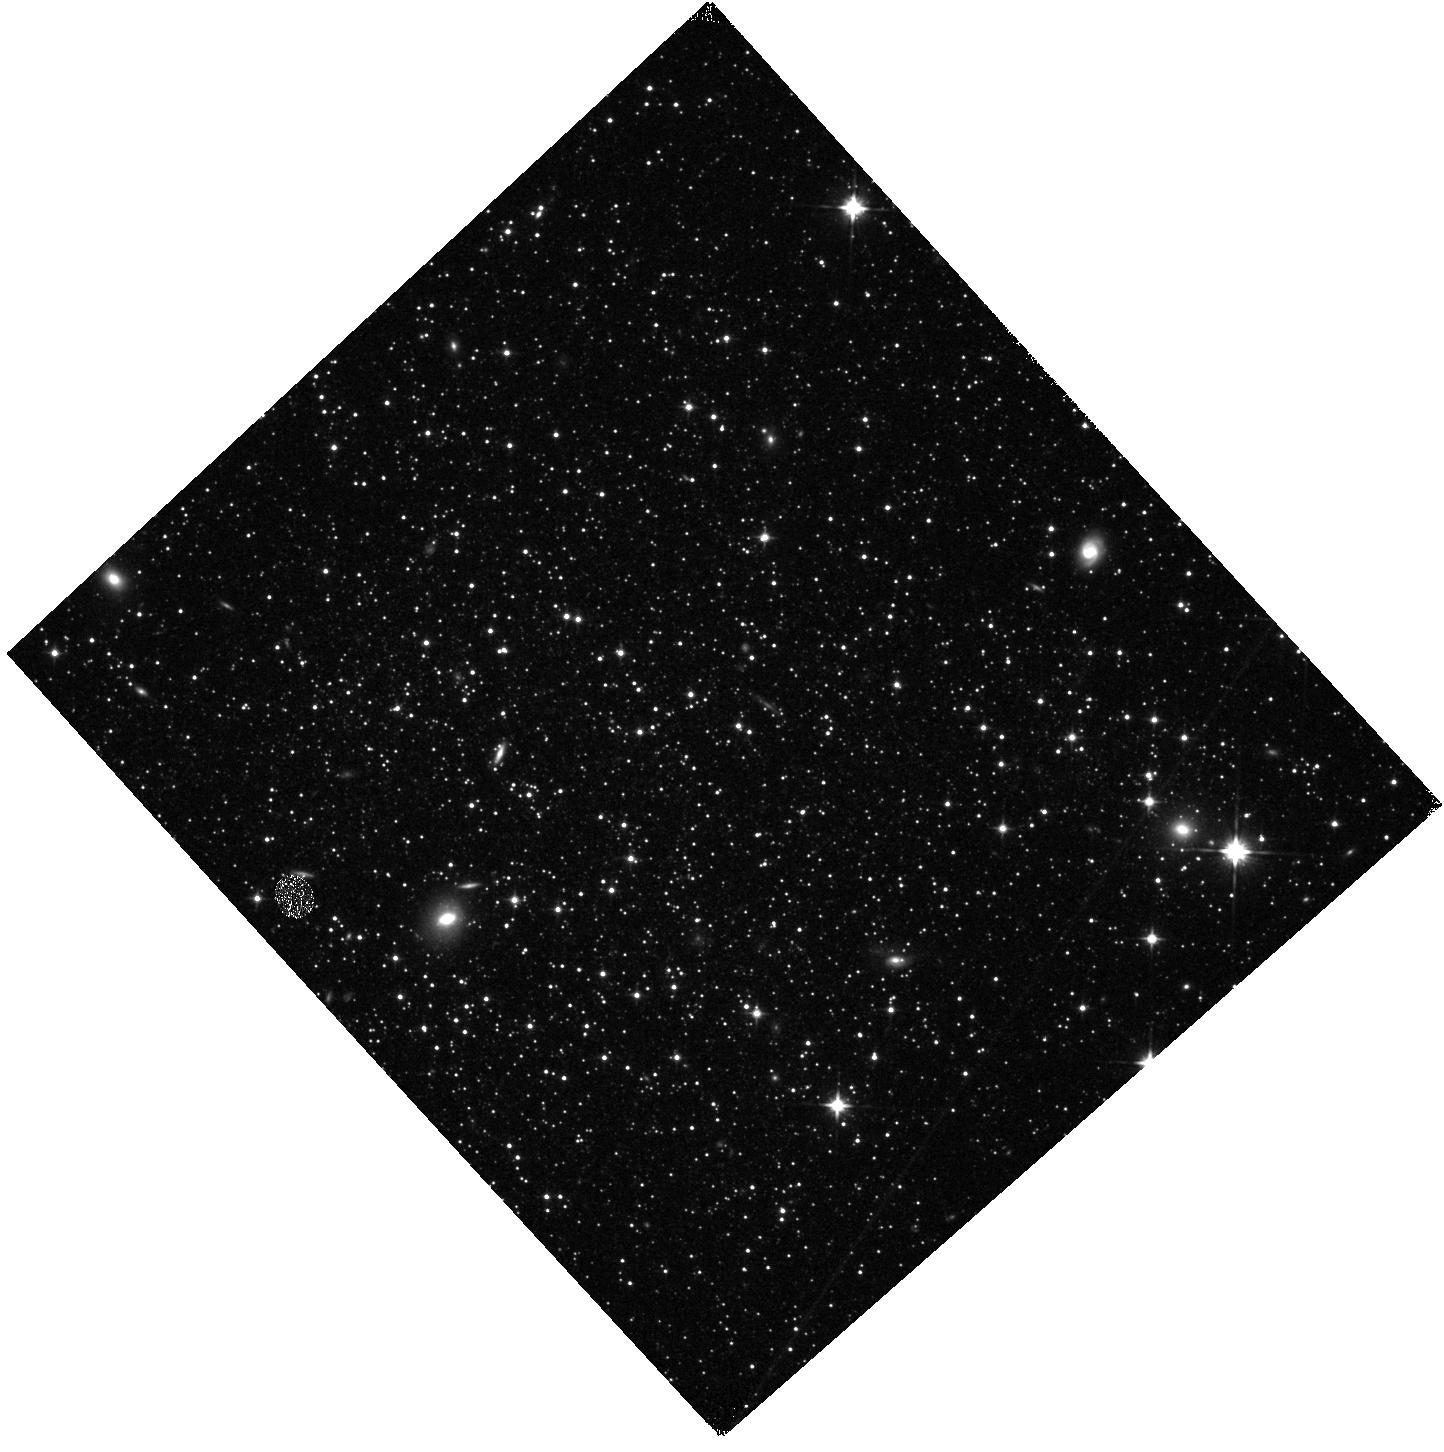
Target: PHOENIX. Instrument: WFC3/IR. Filter: F110W. Exposure: 5 min. Observation ID: hst_12304_06_wfc3_ir_f110w_ibgr06

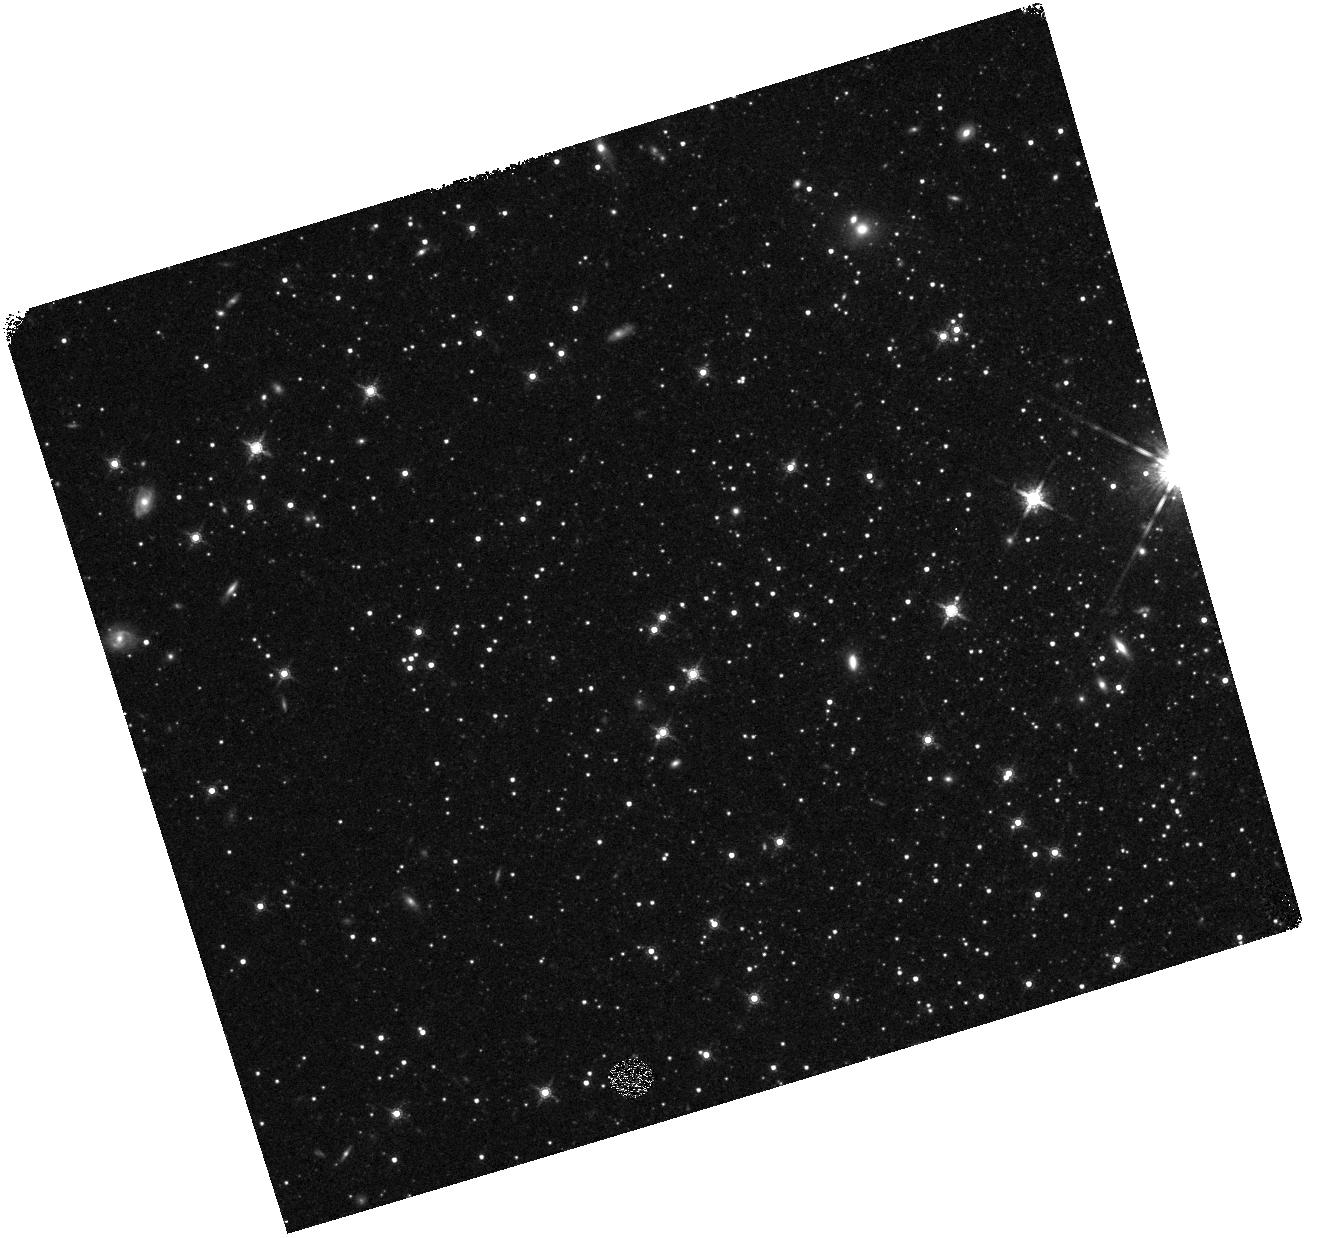
Target: LEO-II. Instrument: WFC3/IR. Filter: F160W. Exposure: 7 min. Observation ID: hst_12304_04_wfc3_ir_f160w_ibgr04

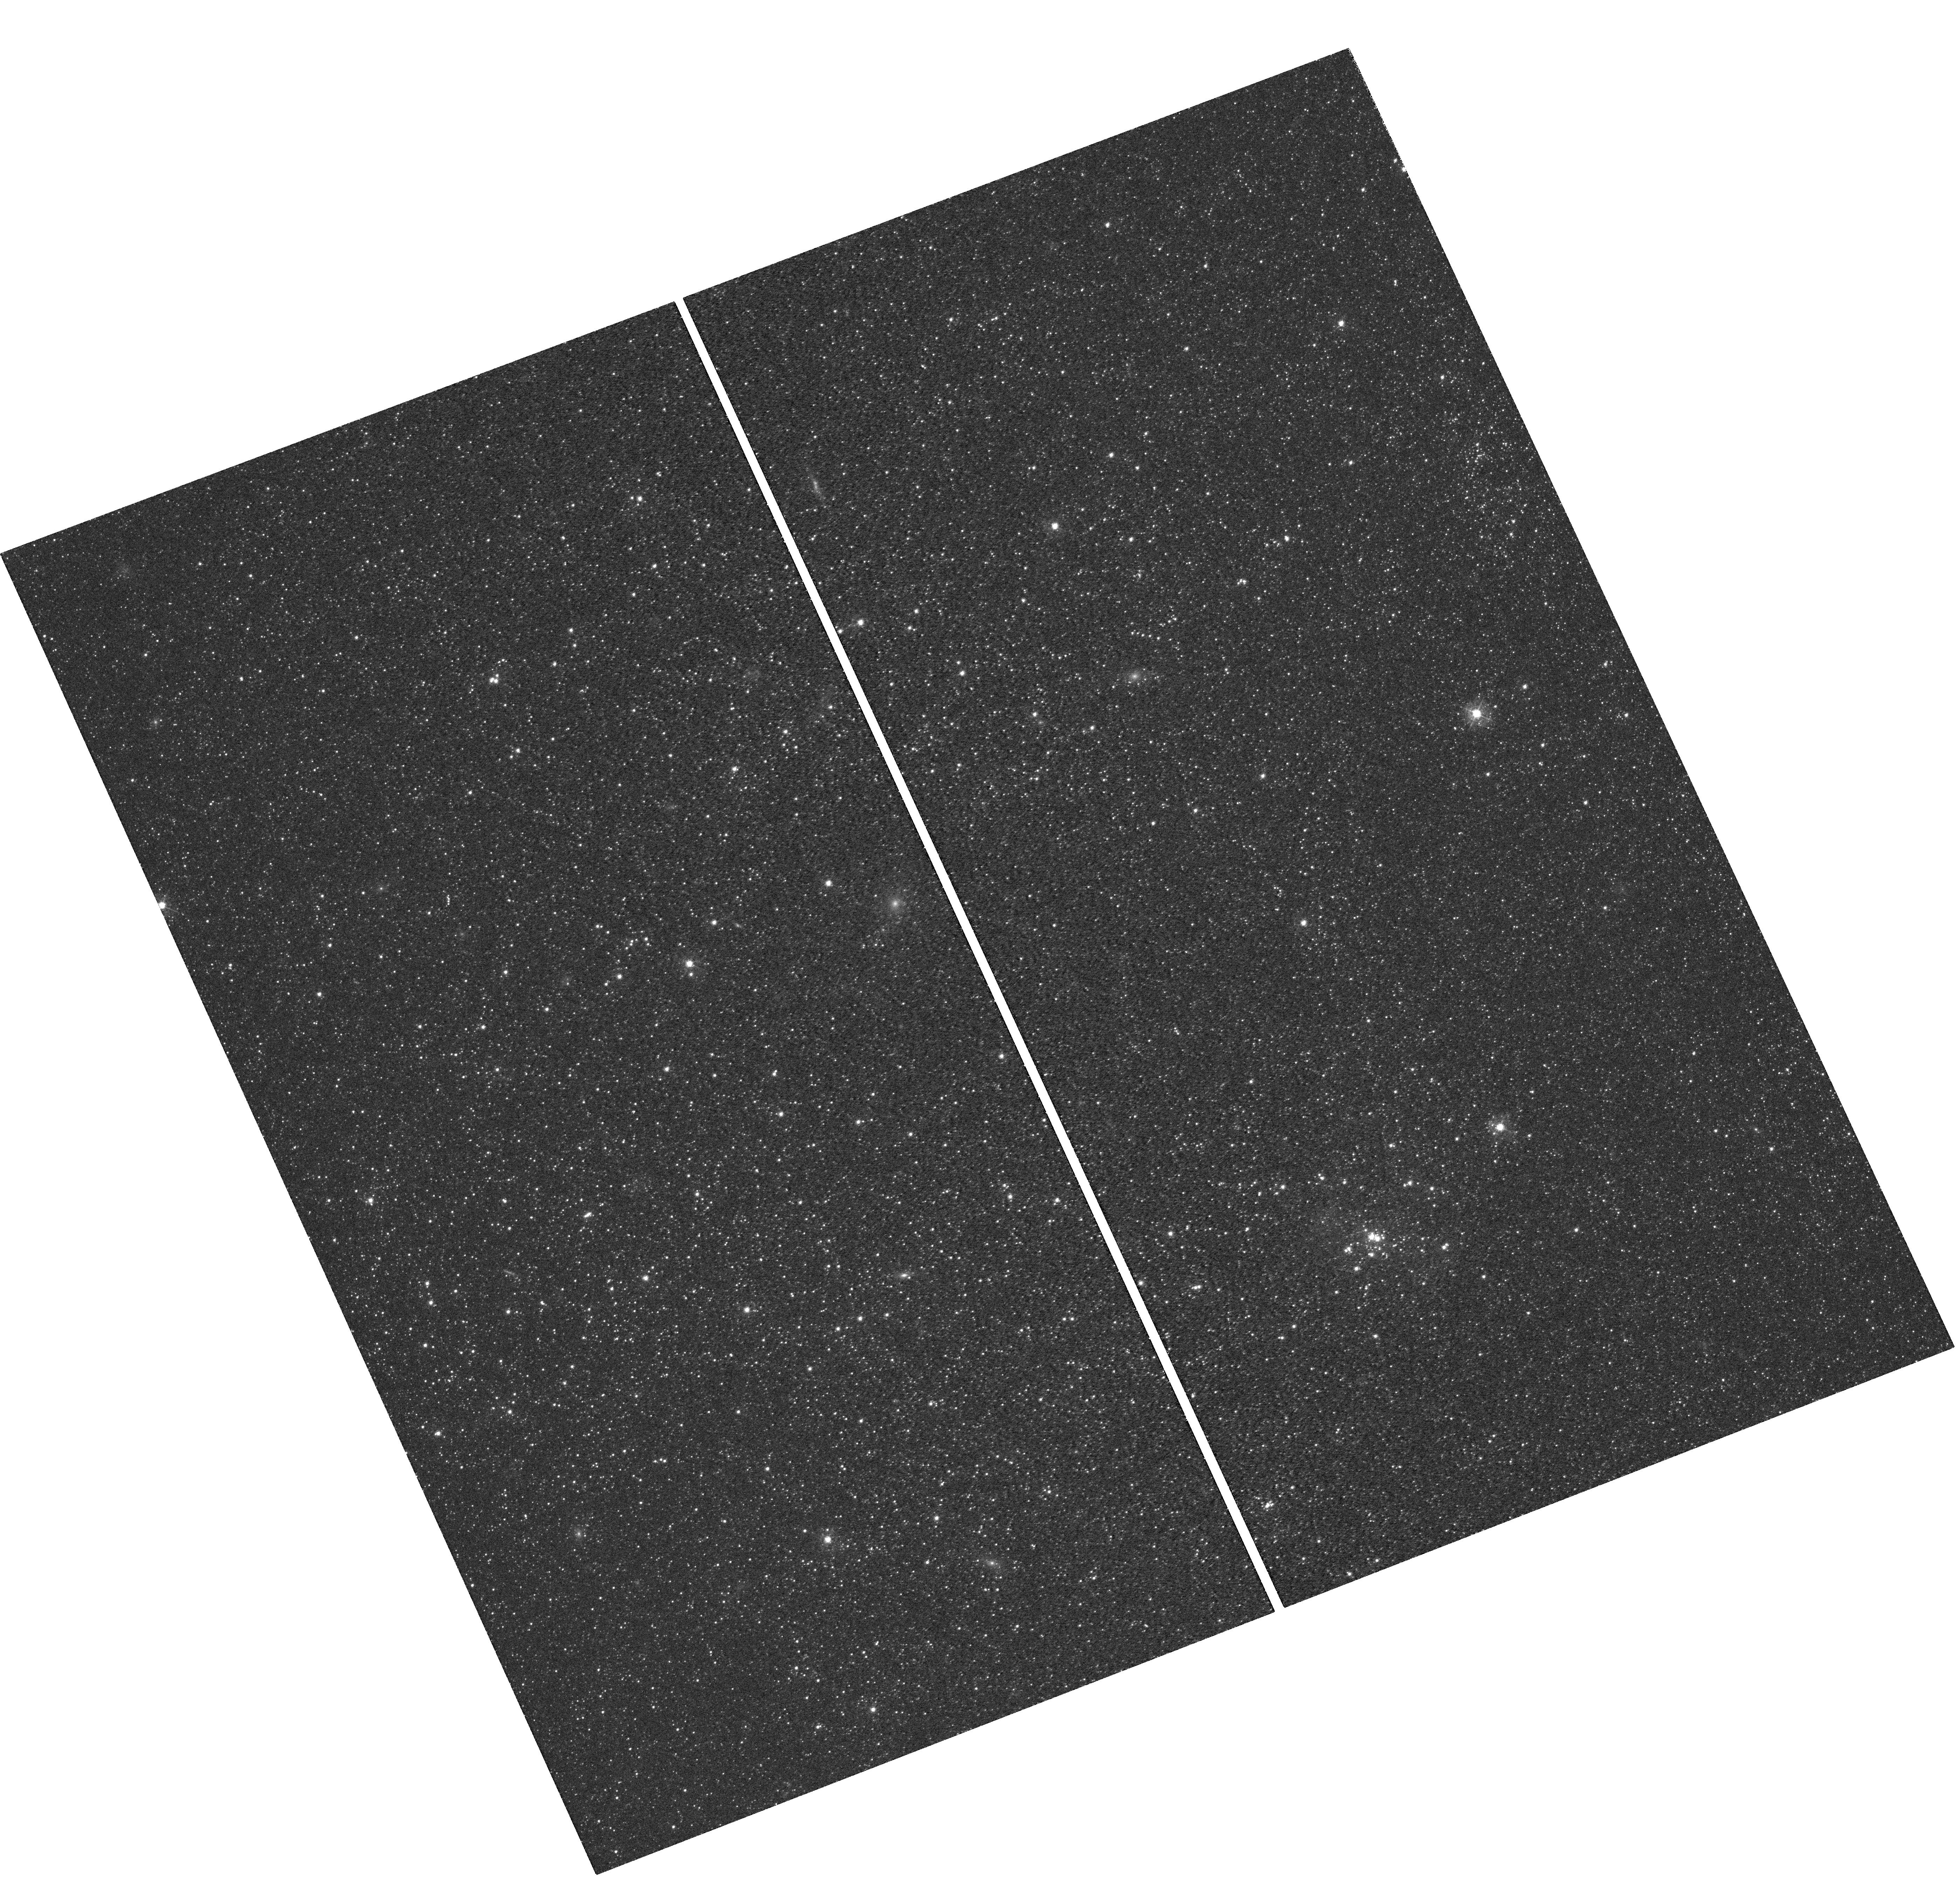
Target: IC-1613. Instrument: WFC3/UVIS. Filter: F390M. Exposure: 2.2 h. Observation ID: hst_12304_08_wfc3_uvis_f390m_ibgr08

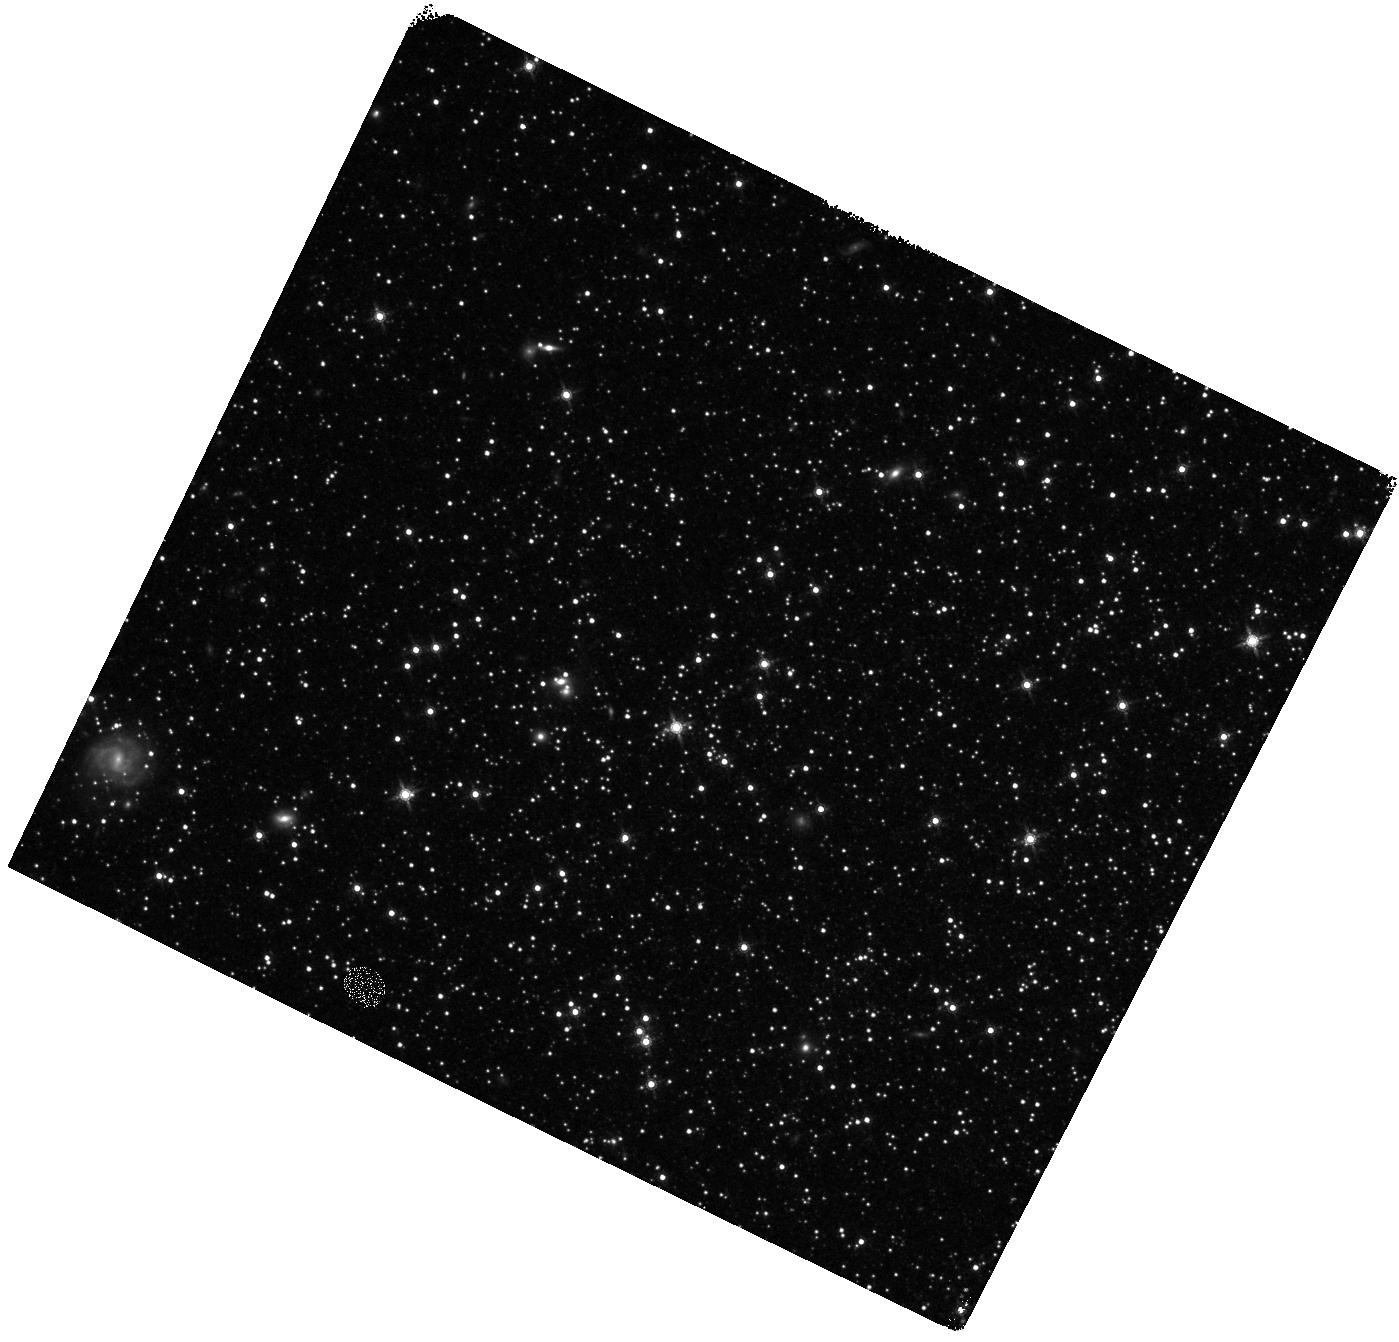
Target: LEO-I. Instrument: WFC3/IR. Filter: F160W. Exposure: 7 min. Observation ID: hst_12304_02_wfc3_ir_f160w_ibgr02

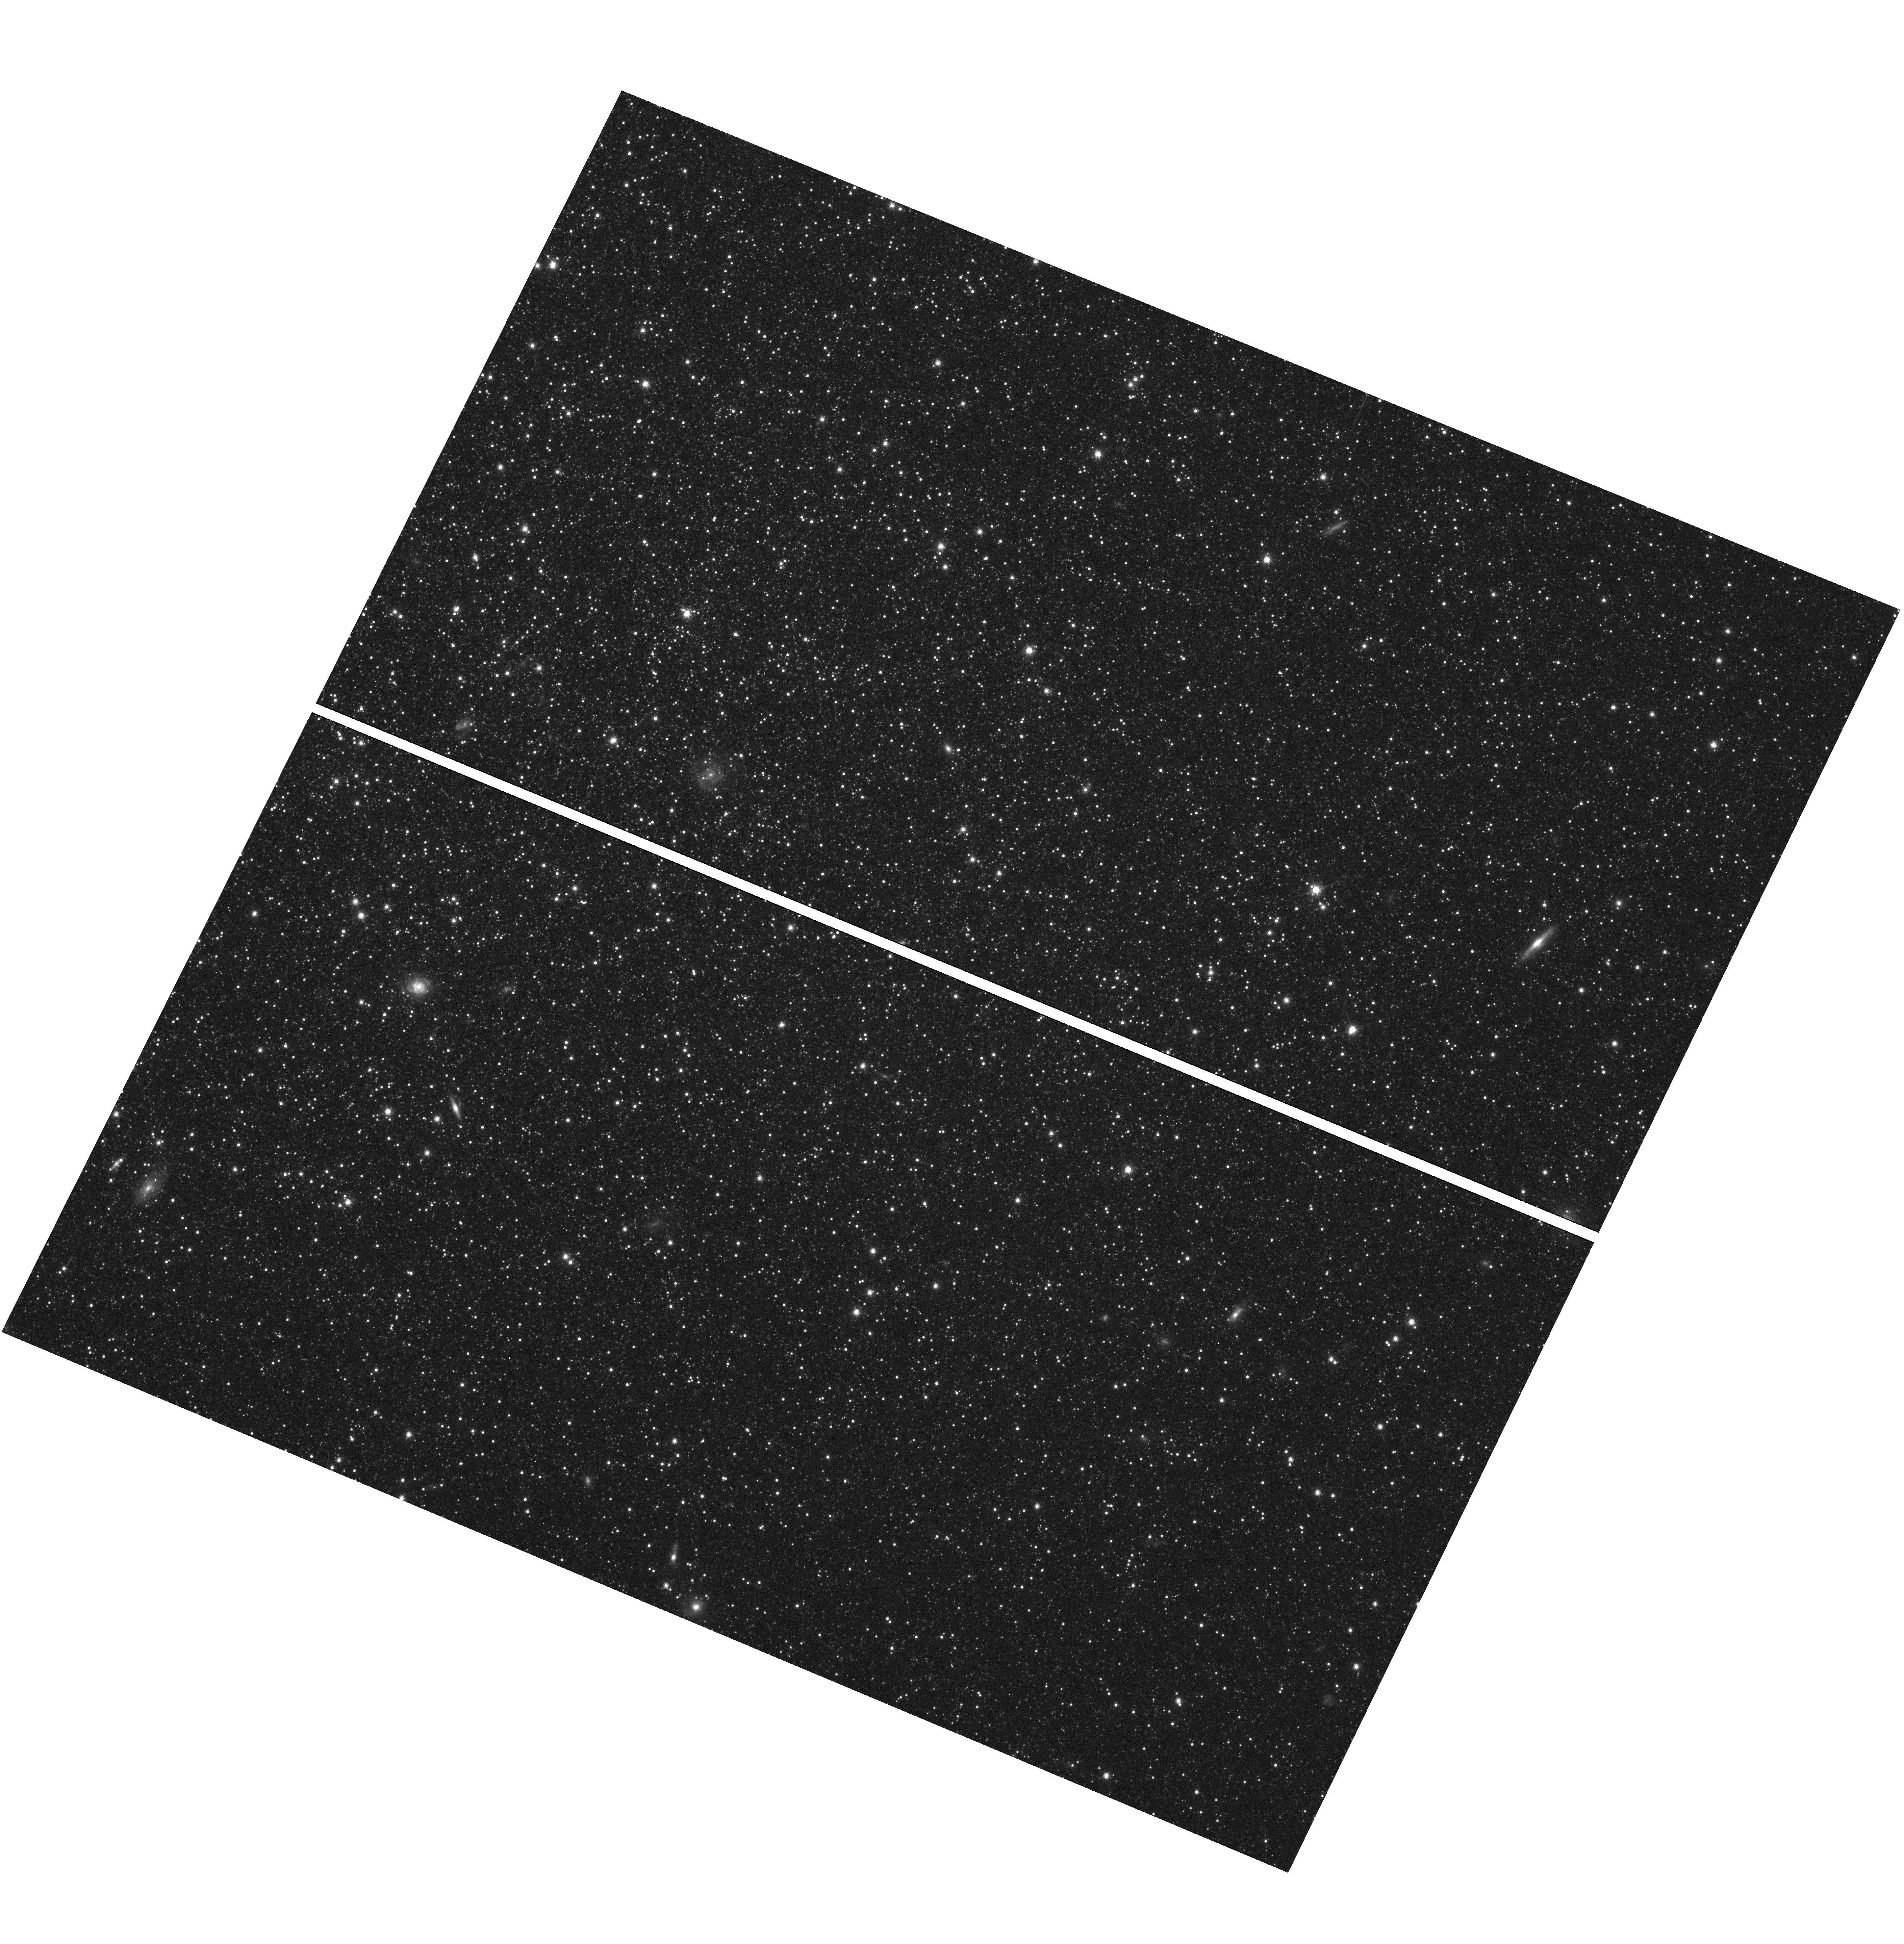
Target: LEO-I. Instrument: WFC3/UVIS. Filter: F814W. Exposure: 12 min. Observation ID: hst_12304_01_wfc3_uvis_f814w_ibgr01

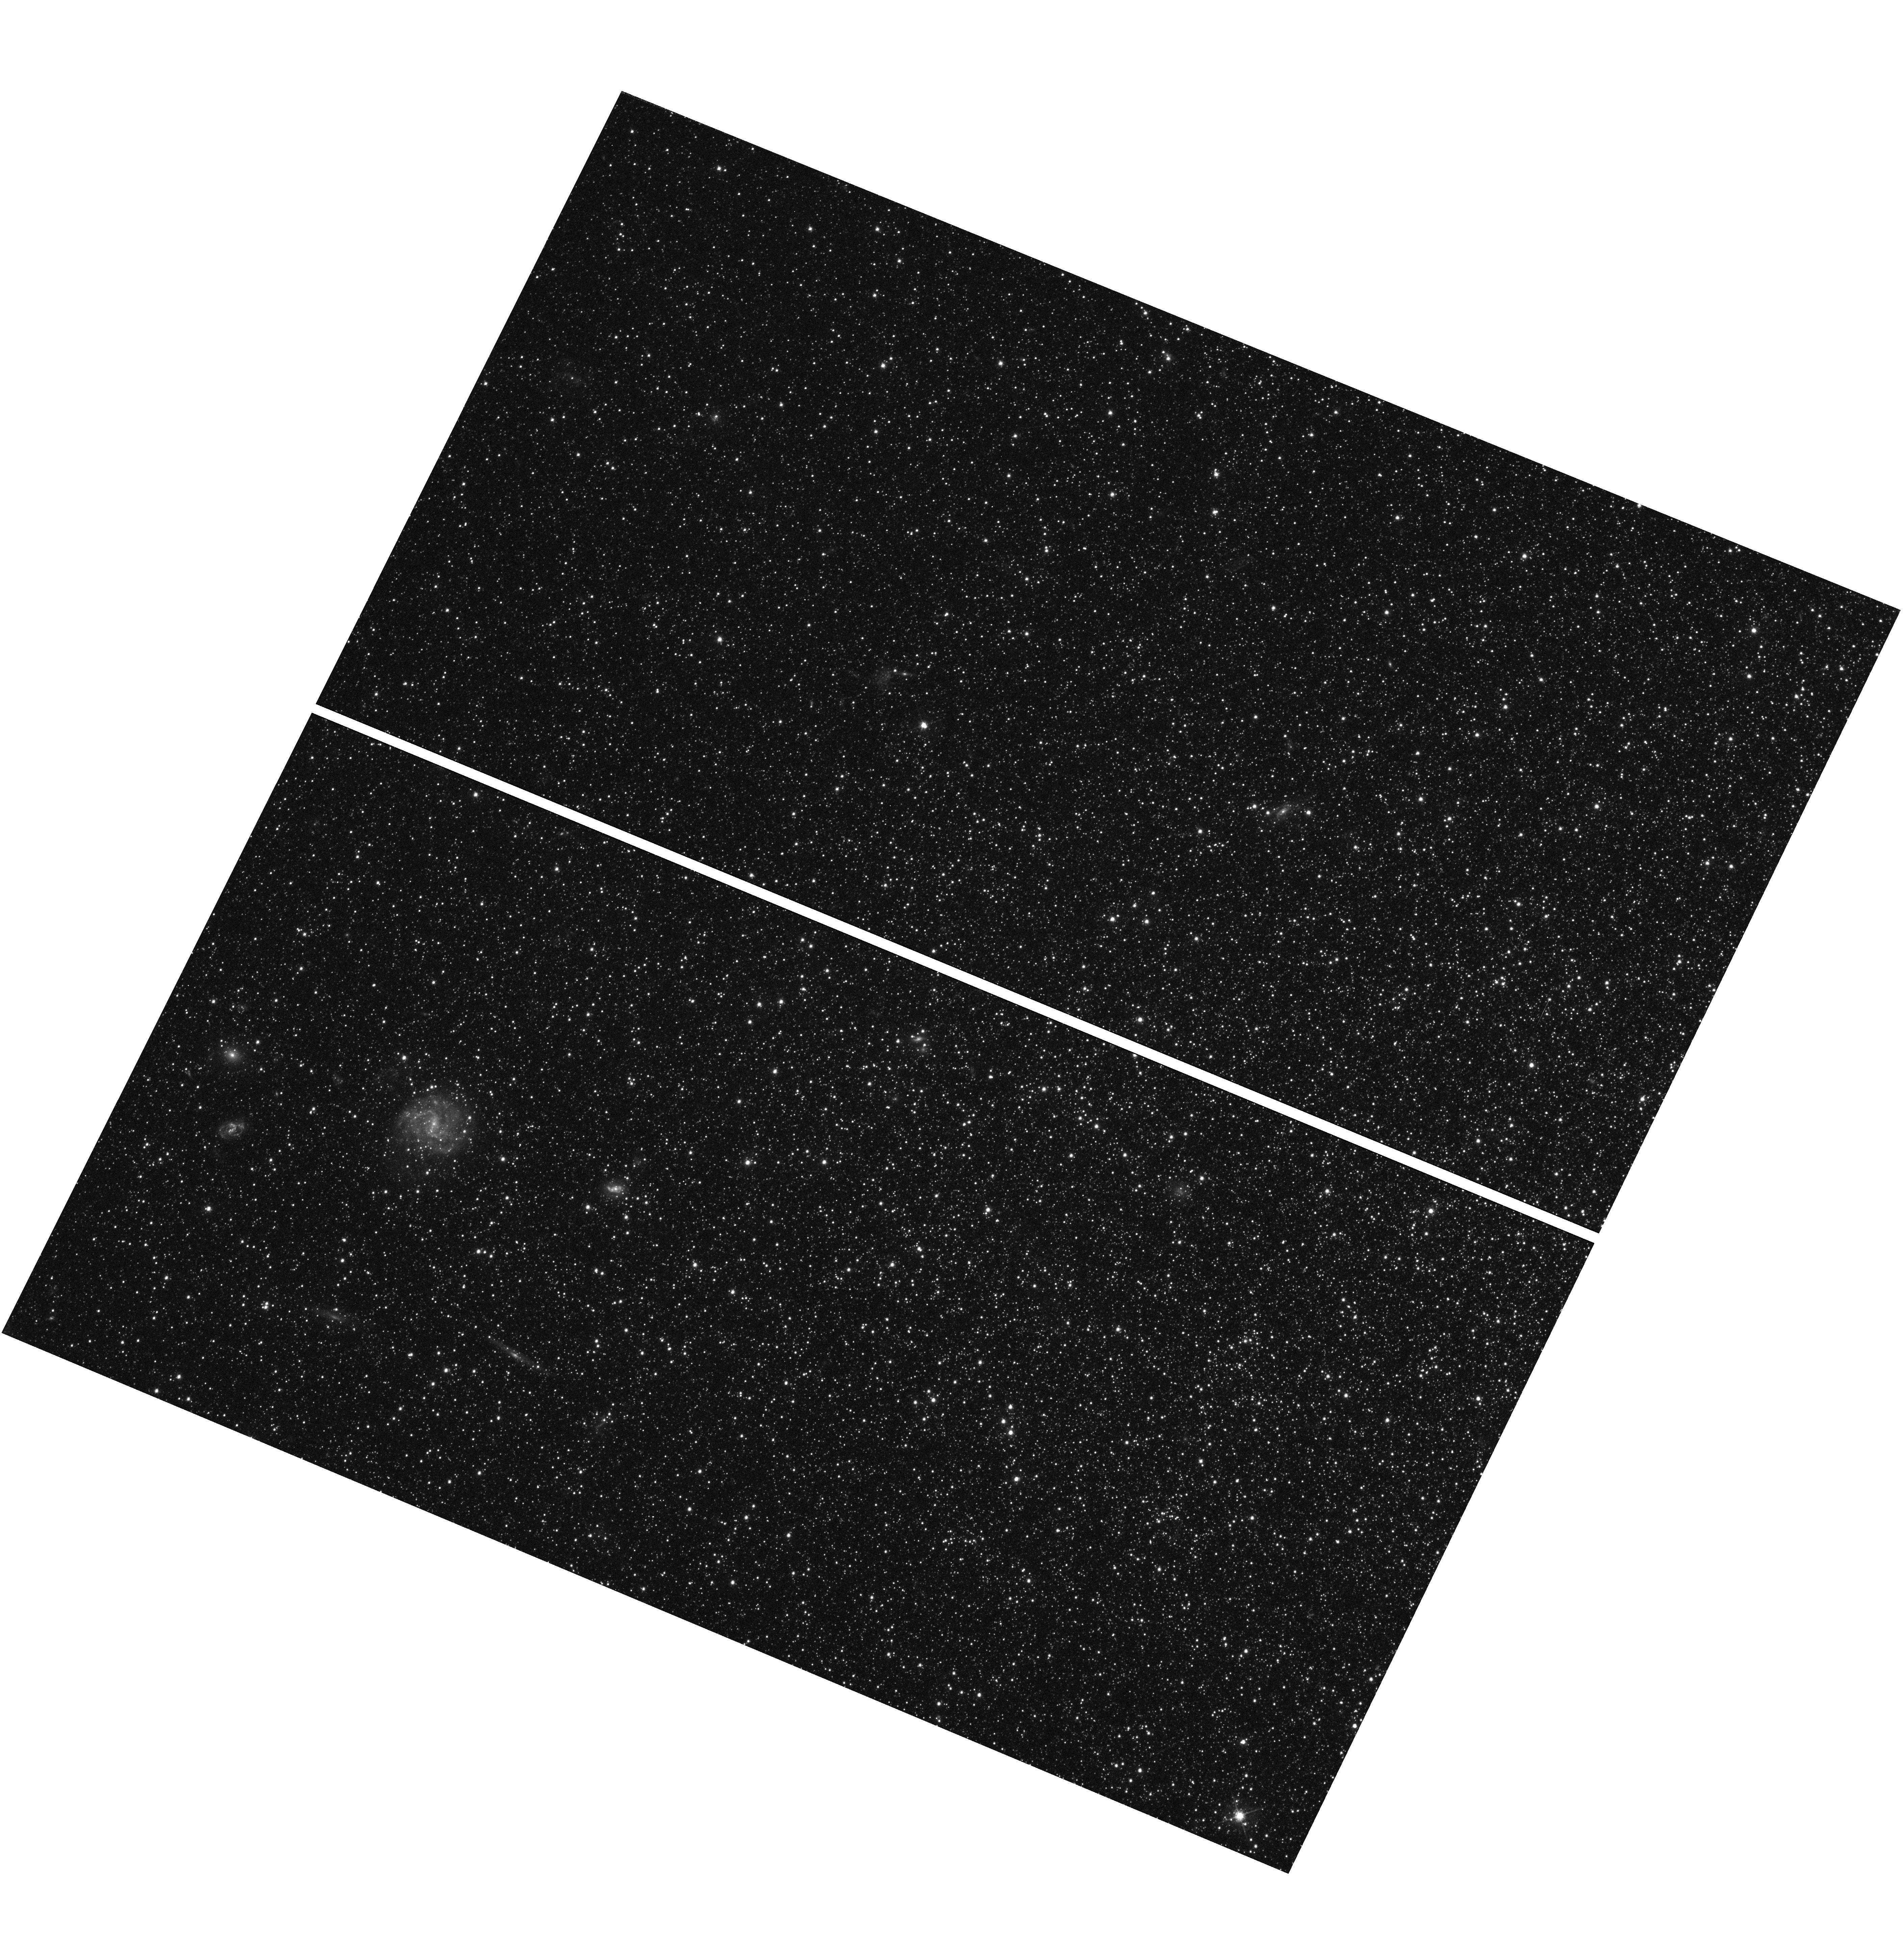
Target: LEO-I. Instrument: WFC3/UVIS. Filter: F555W. Exposure: 15 min. Observation ID: hst_12304_02_wfc3_uvis_f555w_ibgr02

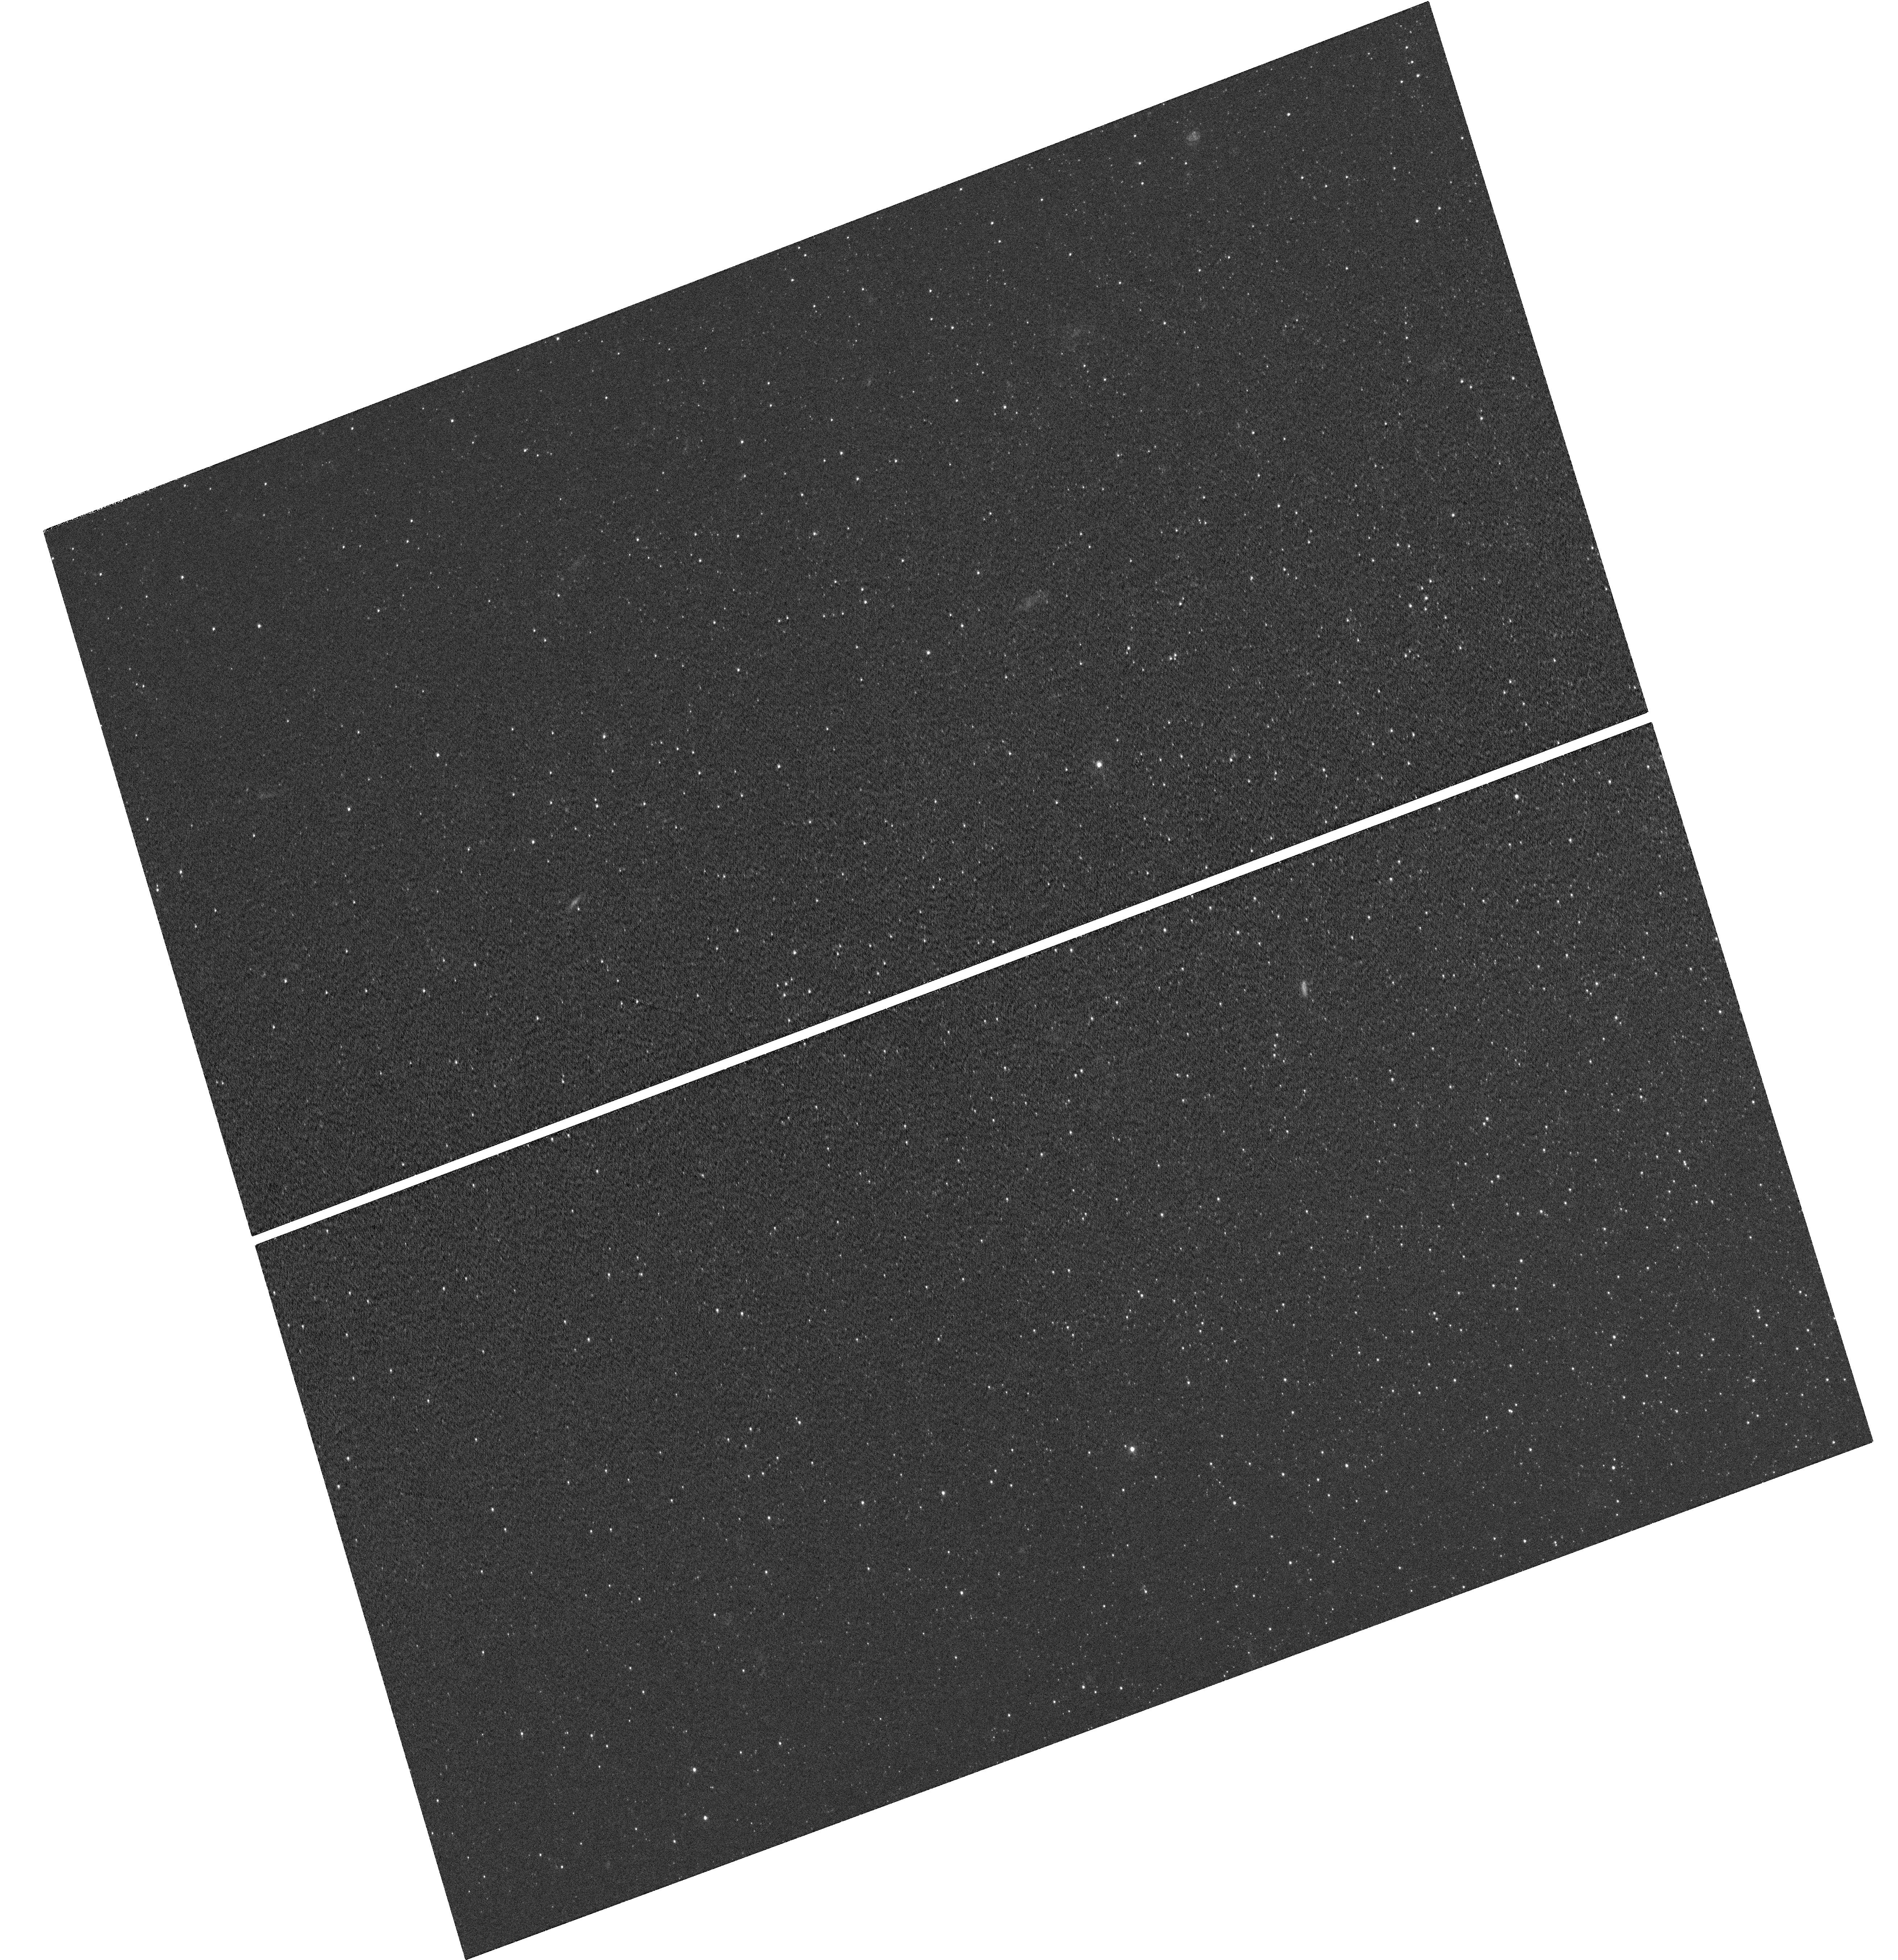
Target: LEO-II. Instrument: WFC3/UVIS. Filter: F390M. Exposure: 1.4 h. Observation ID: hst_12304_09_wfc3_uvis_f390m_ibgr09

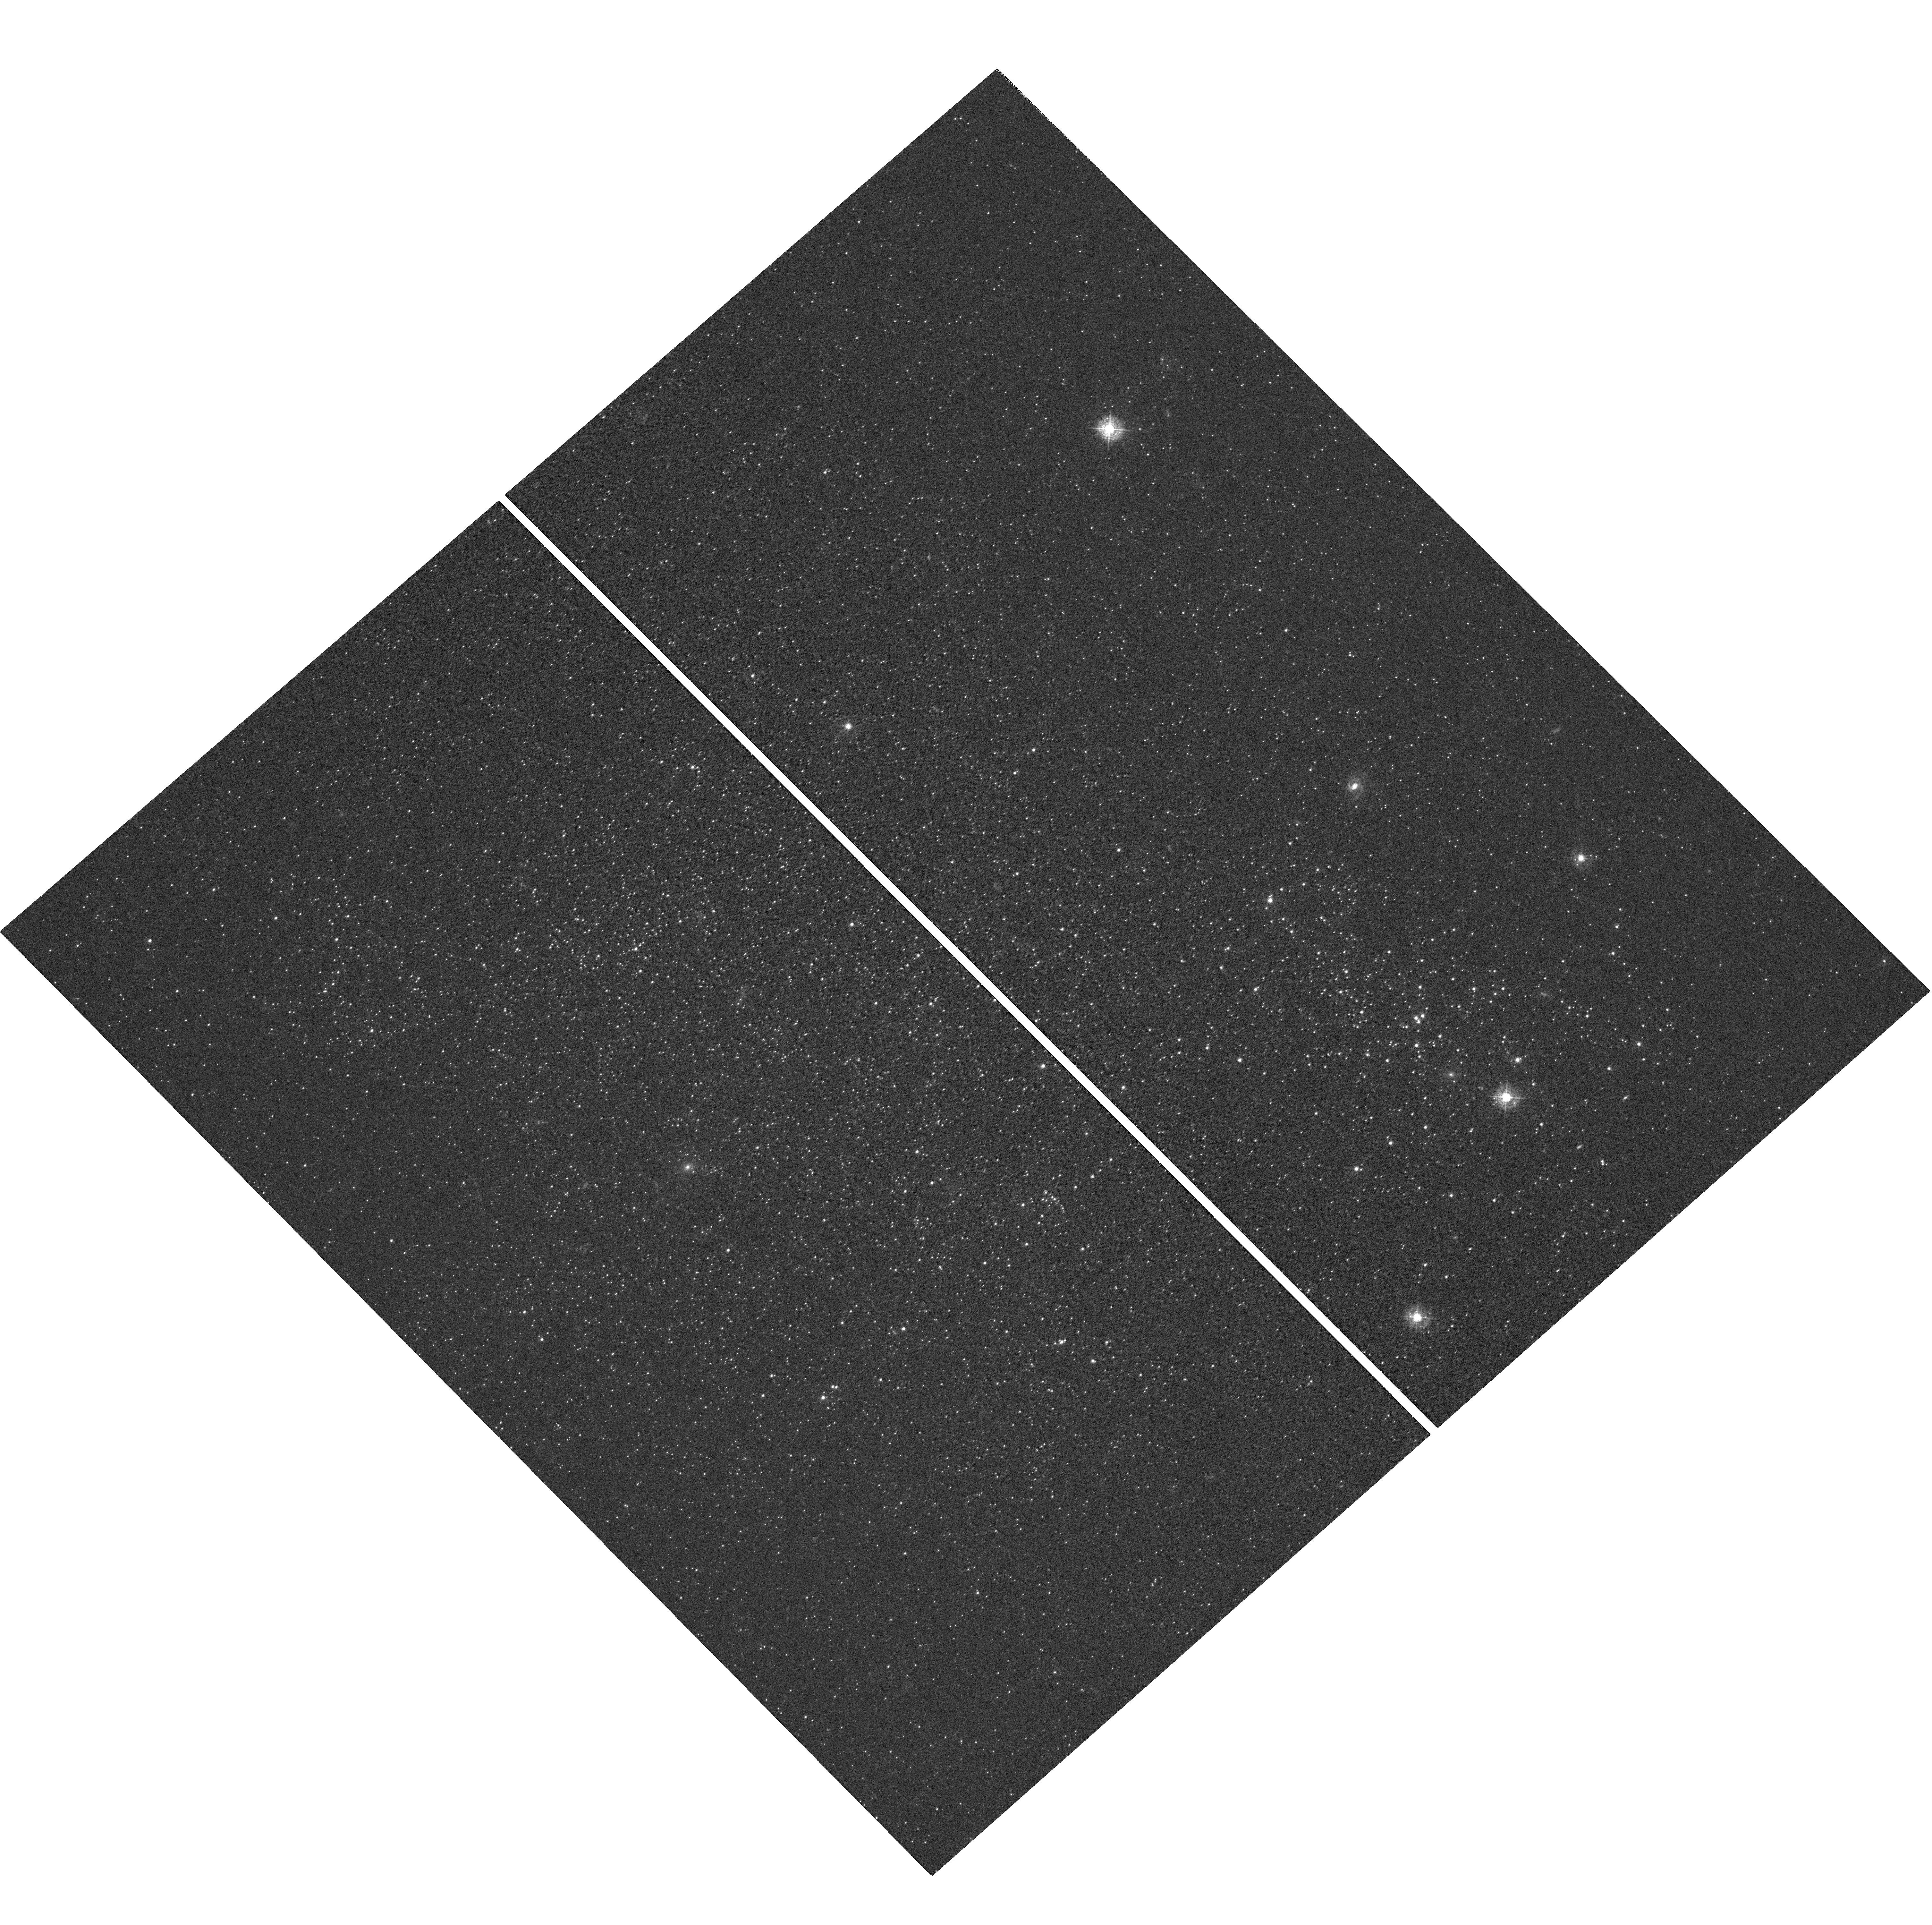
Target: PHOENIX. Instrument: WFC3/UVIS. Filter: F390M. Exposure: 2.3 h. Observation ID: hst_12304_05_wfc3_uvis_f390m_ibgr05

Metallicity distribution functions of 4 Local Group dwarf galaxies (PI: Holtzman, Jon A.)

We will measure metallicity distribution functions (MDFs) in four Local Group dwarf galaxies (Leo I, Leo II, Phoenix, and IC 1613) using a new medium band filter available with WFC3 that covers the Ca H and K lines -- the strongest metal absorption lines in the visible spectrum of cooler stars. In addition to the Ca filter (F390M), we will obtain broadband observations in several optical and near-IR filters. Together, these will yield metallicity measurements with an accuracy of about 0.2 dex for giants brighter than the red clump. Unlike broadband colors, our multiband metallicity measurements will be insensitive to age variations in the population and reddening uncertainties or variations. The photometric metallicities will allow us to construct MDFs with almost an order of magnitude more stars than has been obtained from the ground for Leo I and Leo II, and hence will provide more stringent constraints on the number of rarer, more metal-poor stars; these will provide the first measurements of the metallicity distribution function in Phoenix and IC1613. The four galaxies span a wide range of different star formation histories. The MDFs will constrain models of chemical evolution and improve the derivation of the star formation histories.